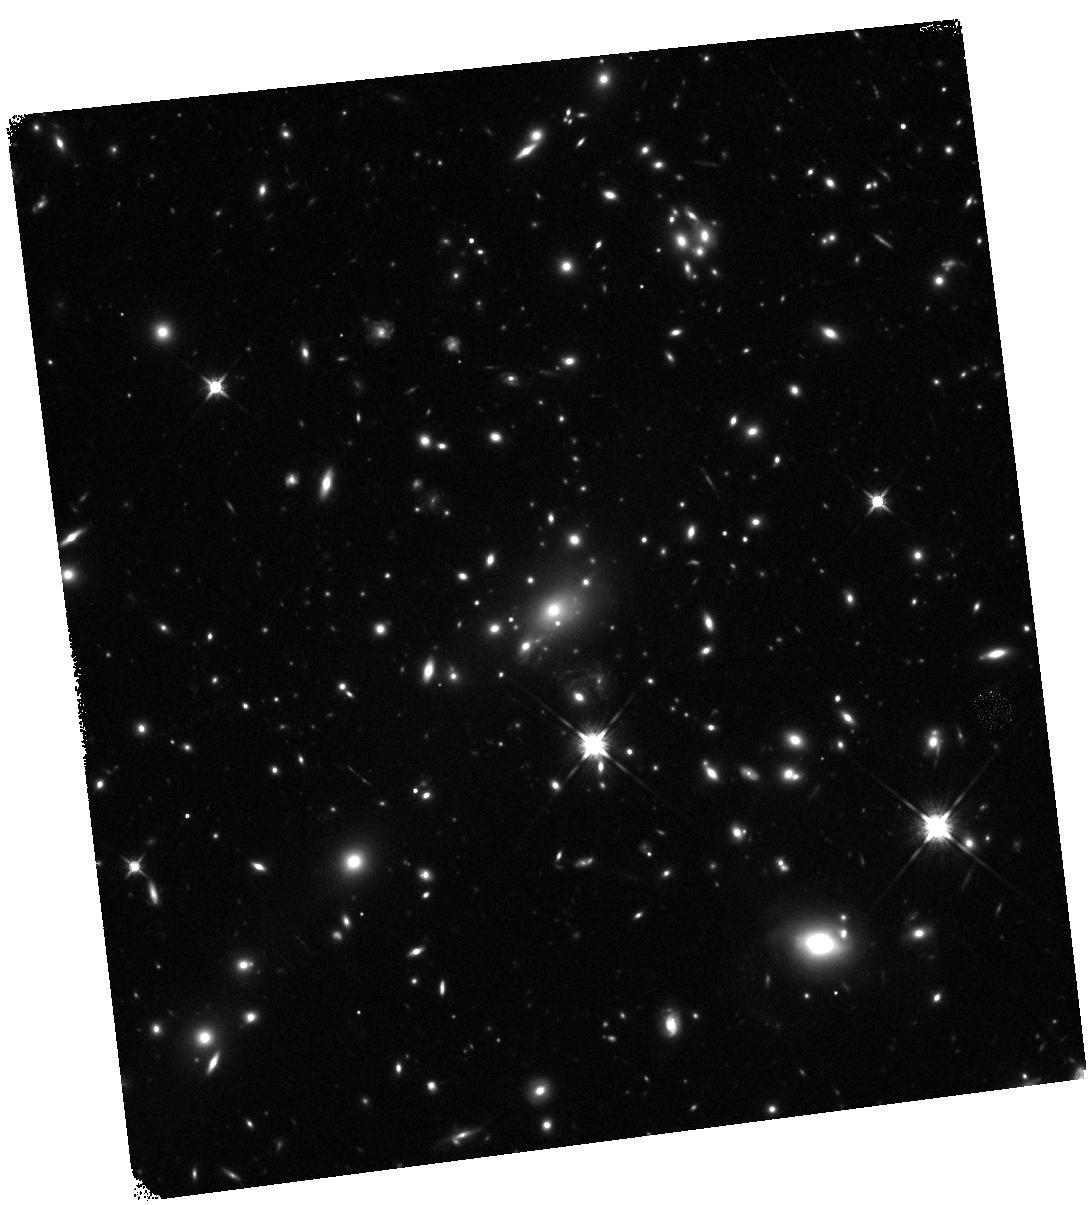
Target: MACS1149+2223. Instrument: WFC3/IR. Filter: F140W. Exposure: 22 min. Observation ID: hst_12068_b6_wfc3_ir_f140w_ibf5b6

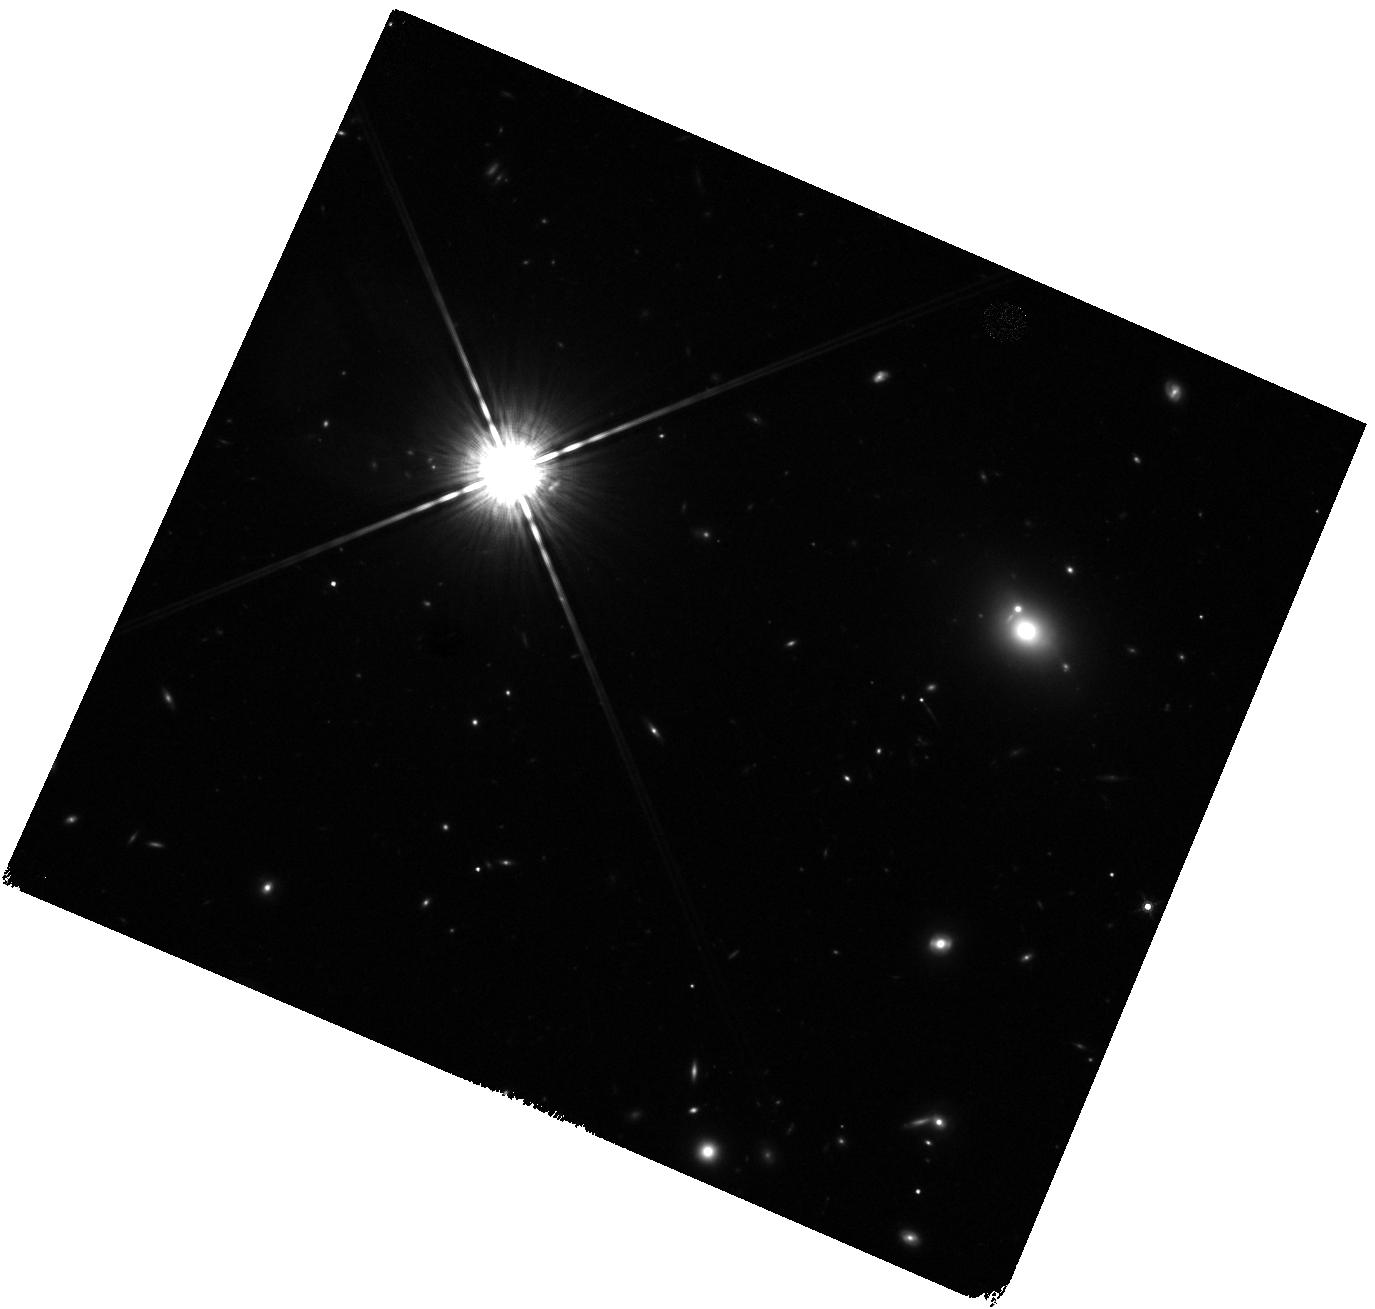
Target: MACS1149+2223-WFC3PAR2. Instrument: WFC3/IR. Filter: F160W. Exposure: 20 min. Observation ID: hst_12068_b0_wfc3_ir_f160w_ibf5b0

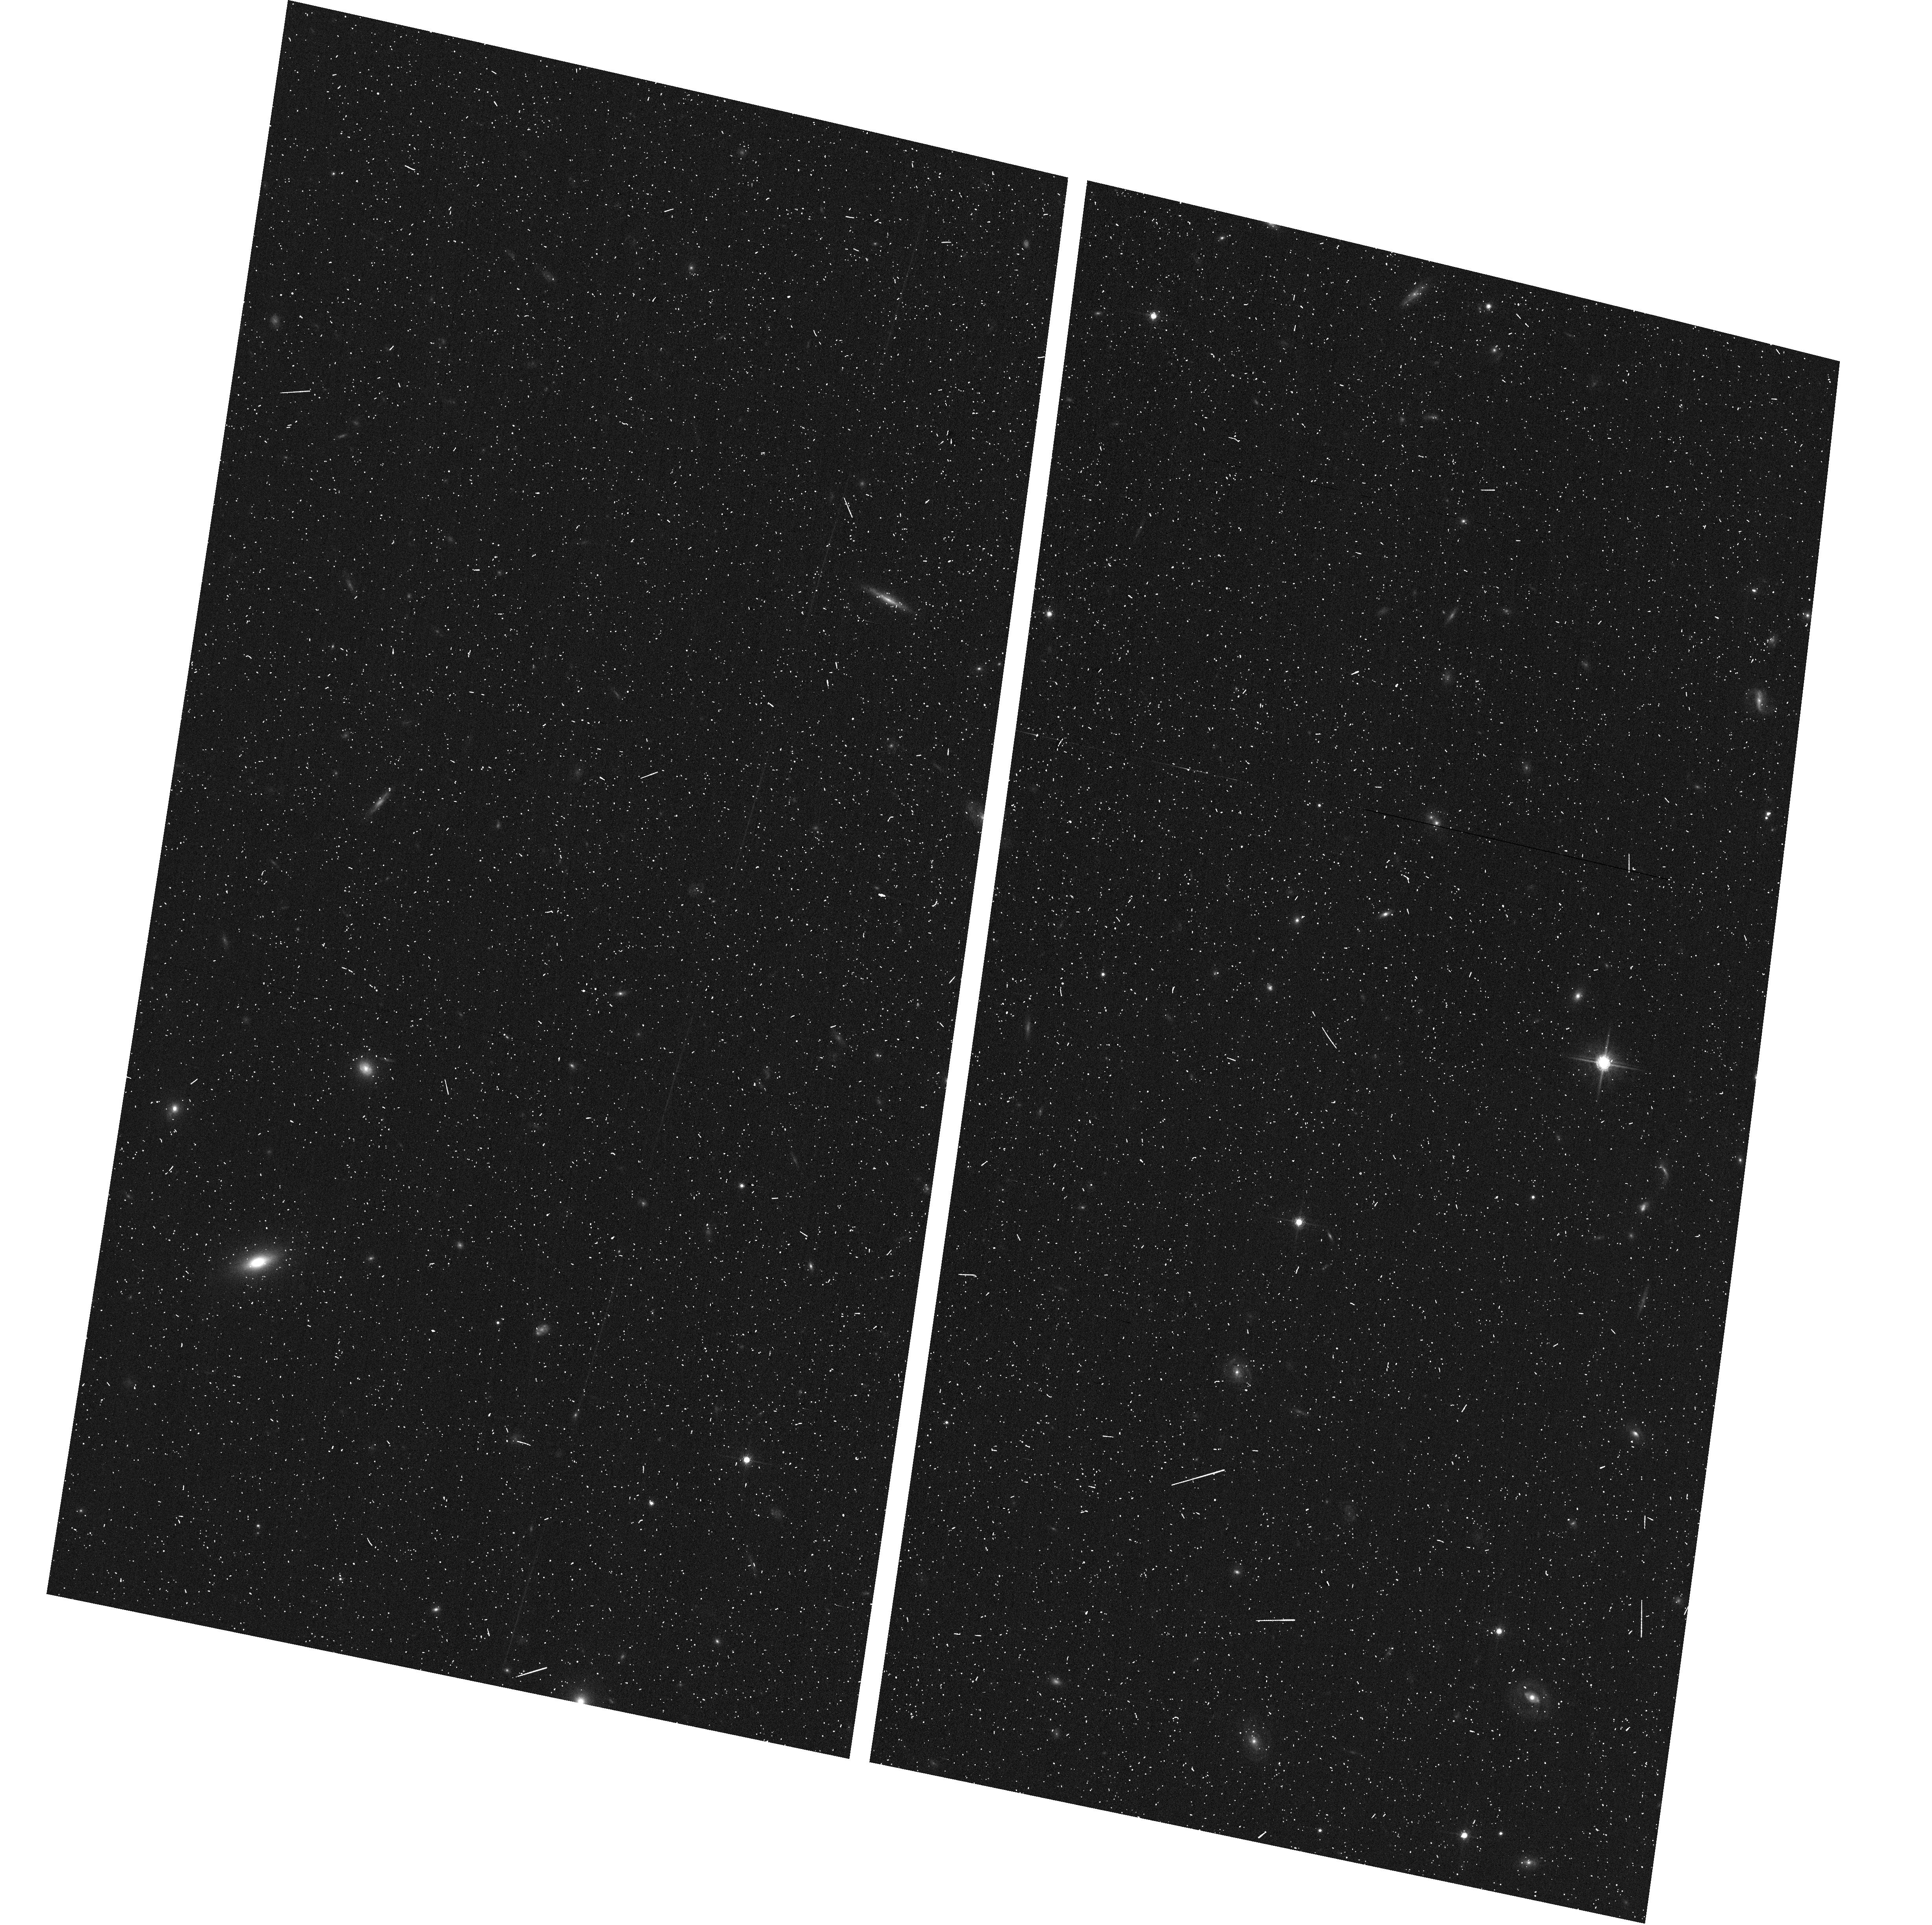
Target: MACS1149+2223-ACSPAR1. Instrument: ACS/WFC. Filter: F775W. Exposure: 6 min. Observation ID: hst_12068_a7_acs_wfc_f775w_jbf5a7

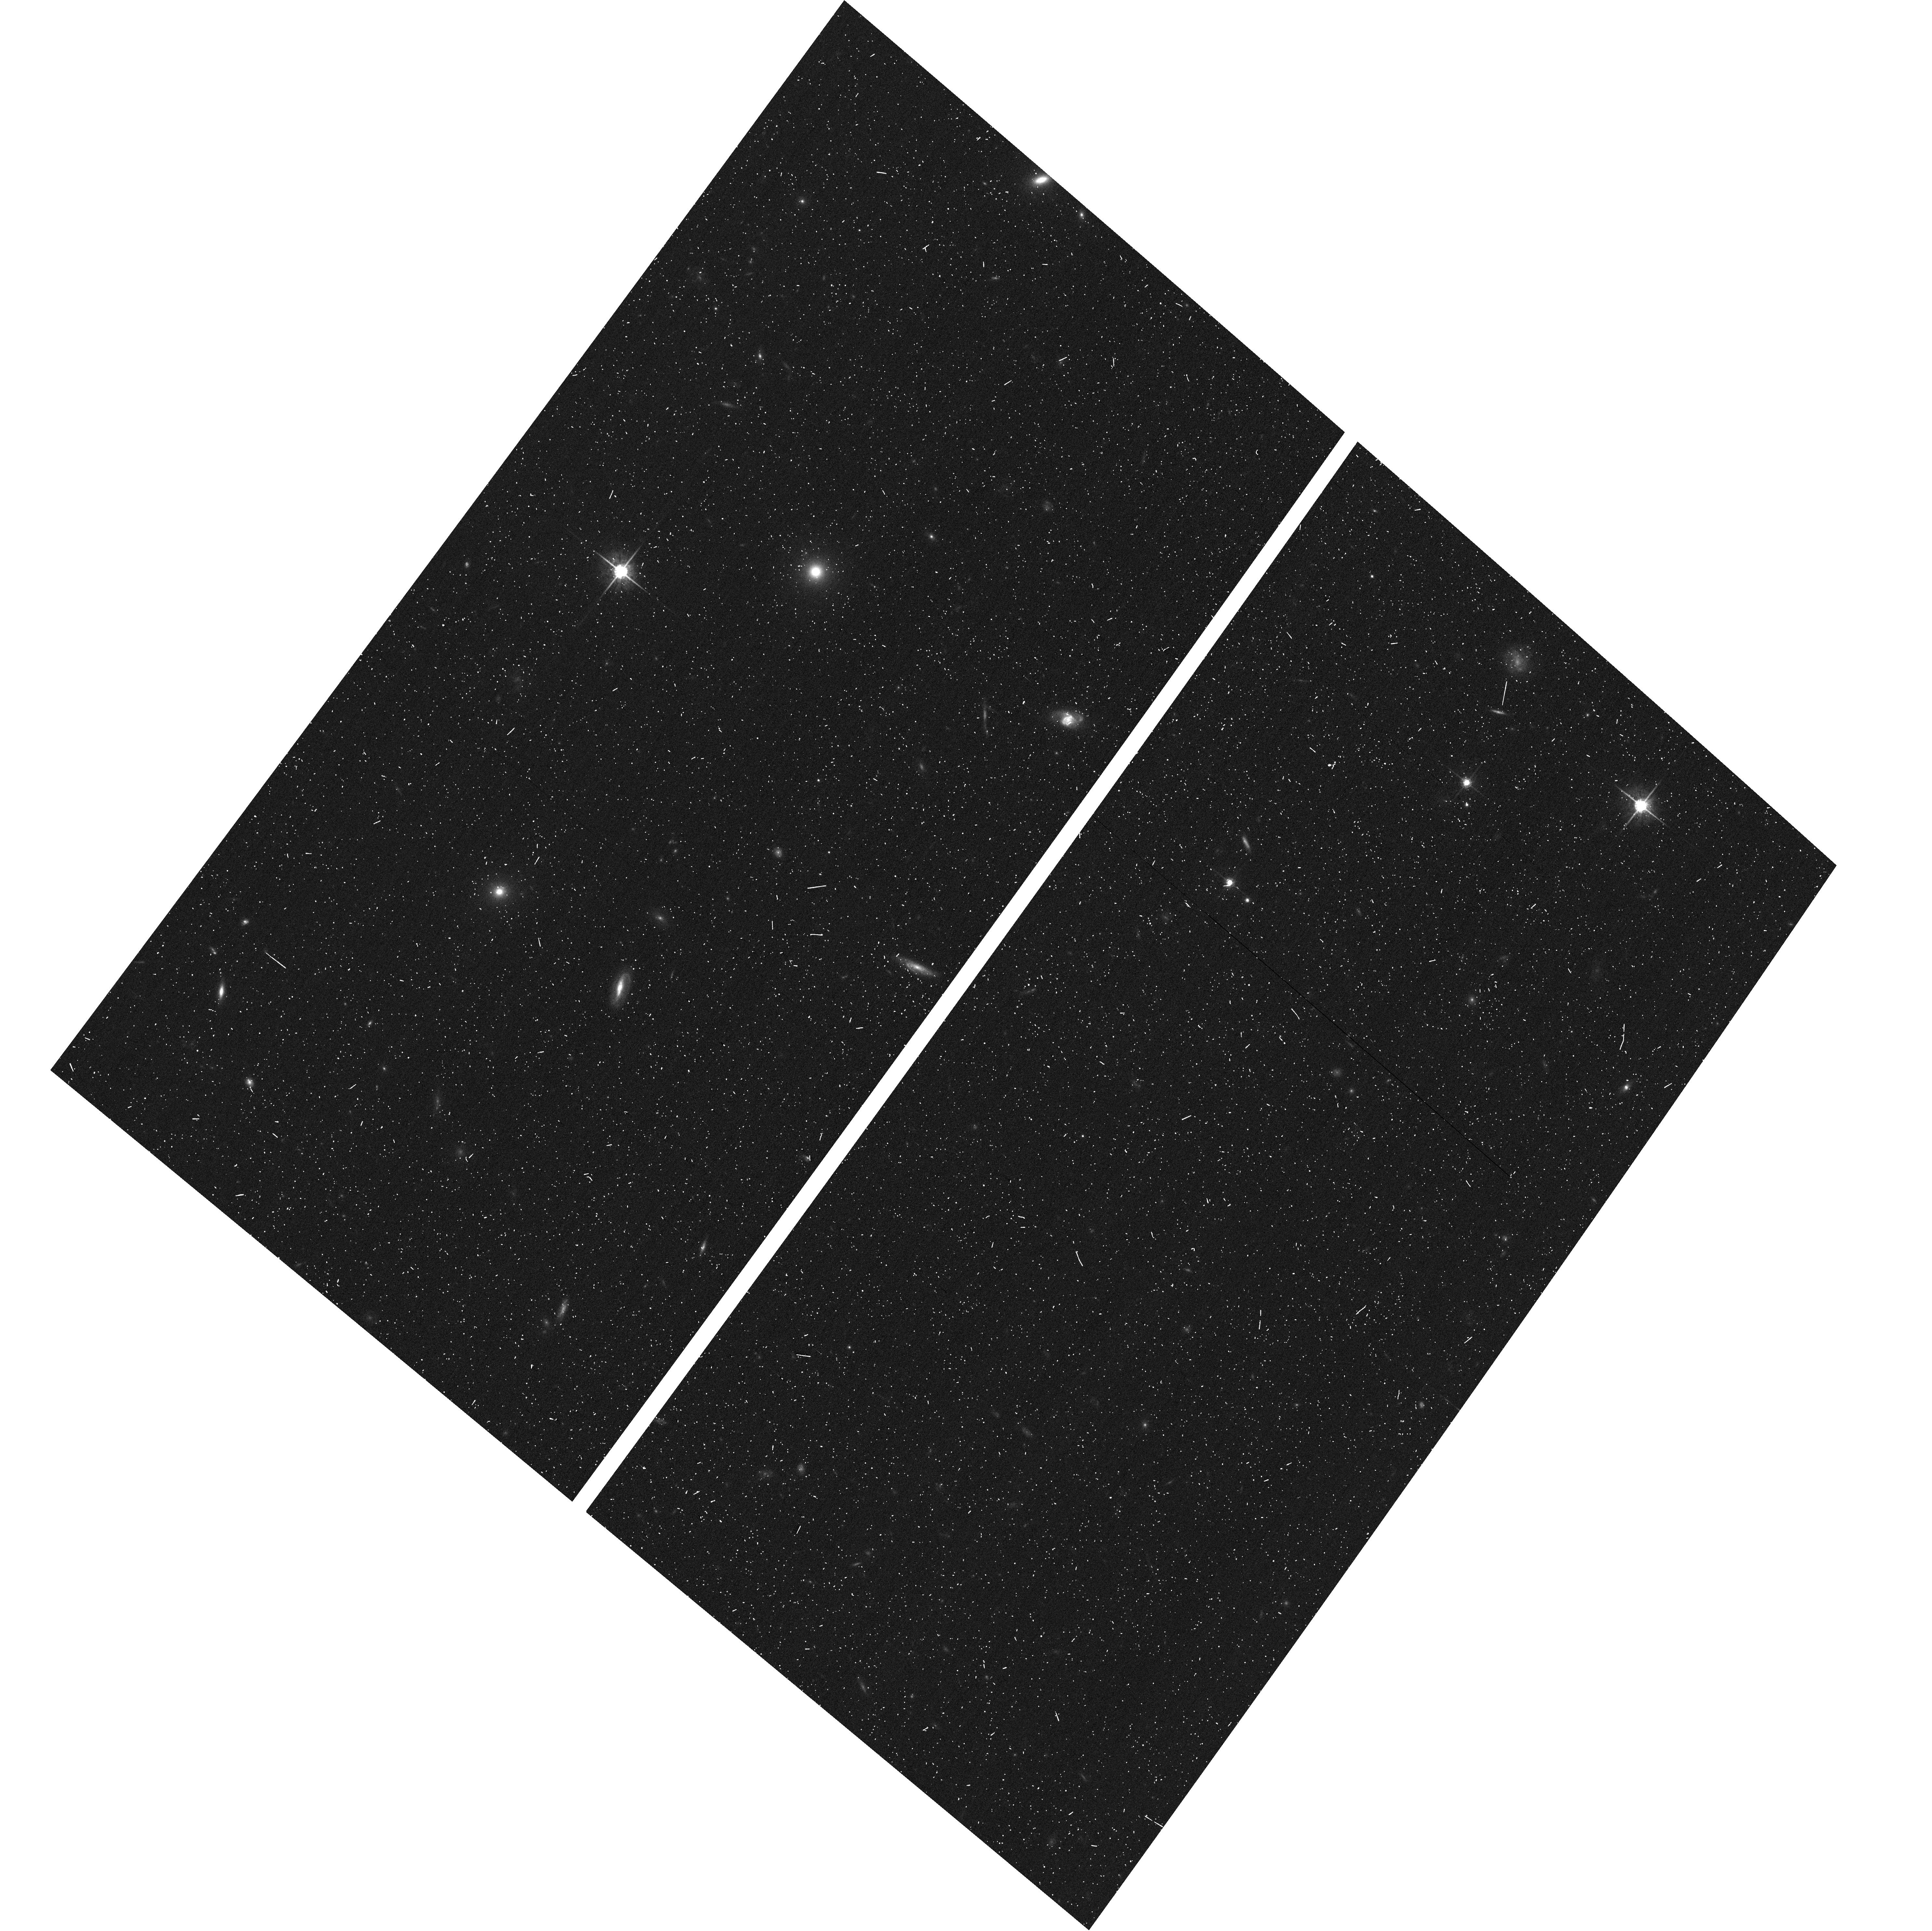
Target: MACS1149+2223-ACSPAR2. Instrument: ACS/WFC. Filter: F775W. Exposure: 6 min. Observation ID: hst_12068_b3_acs_wfc_f775w_jbf5b3

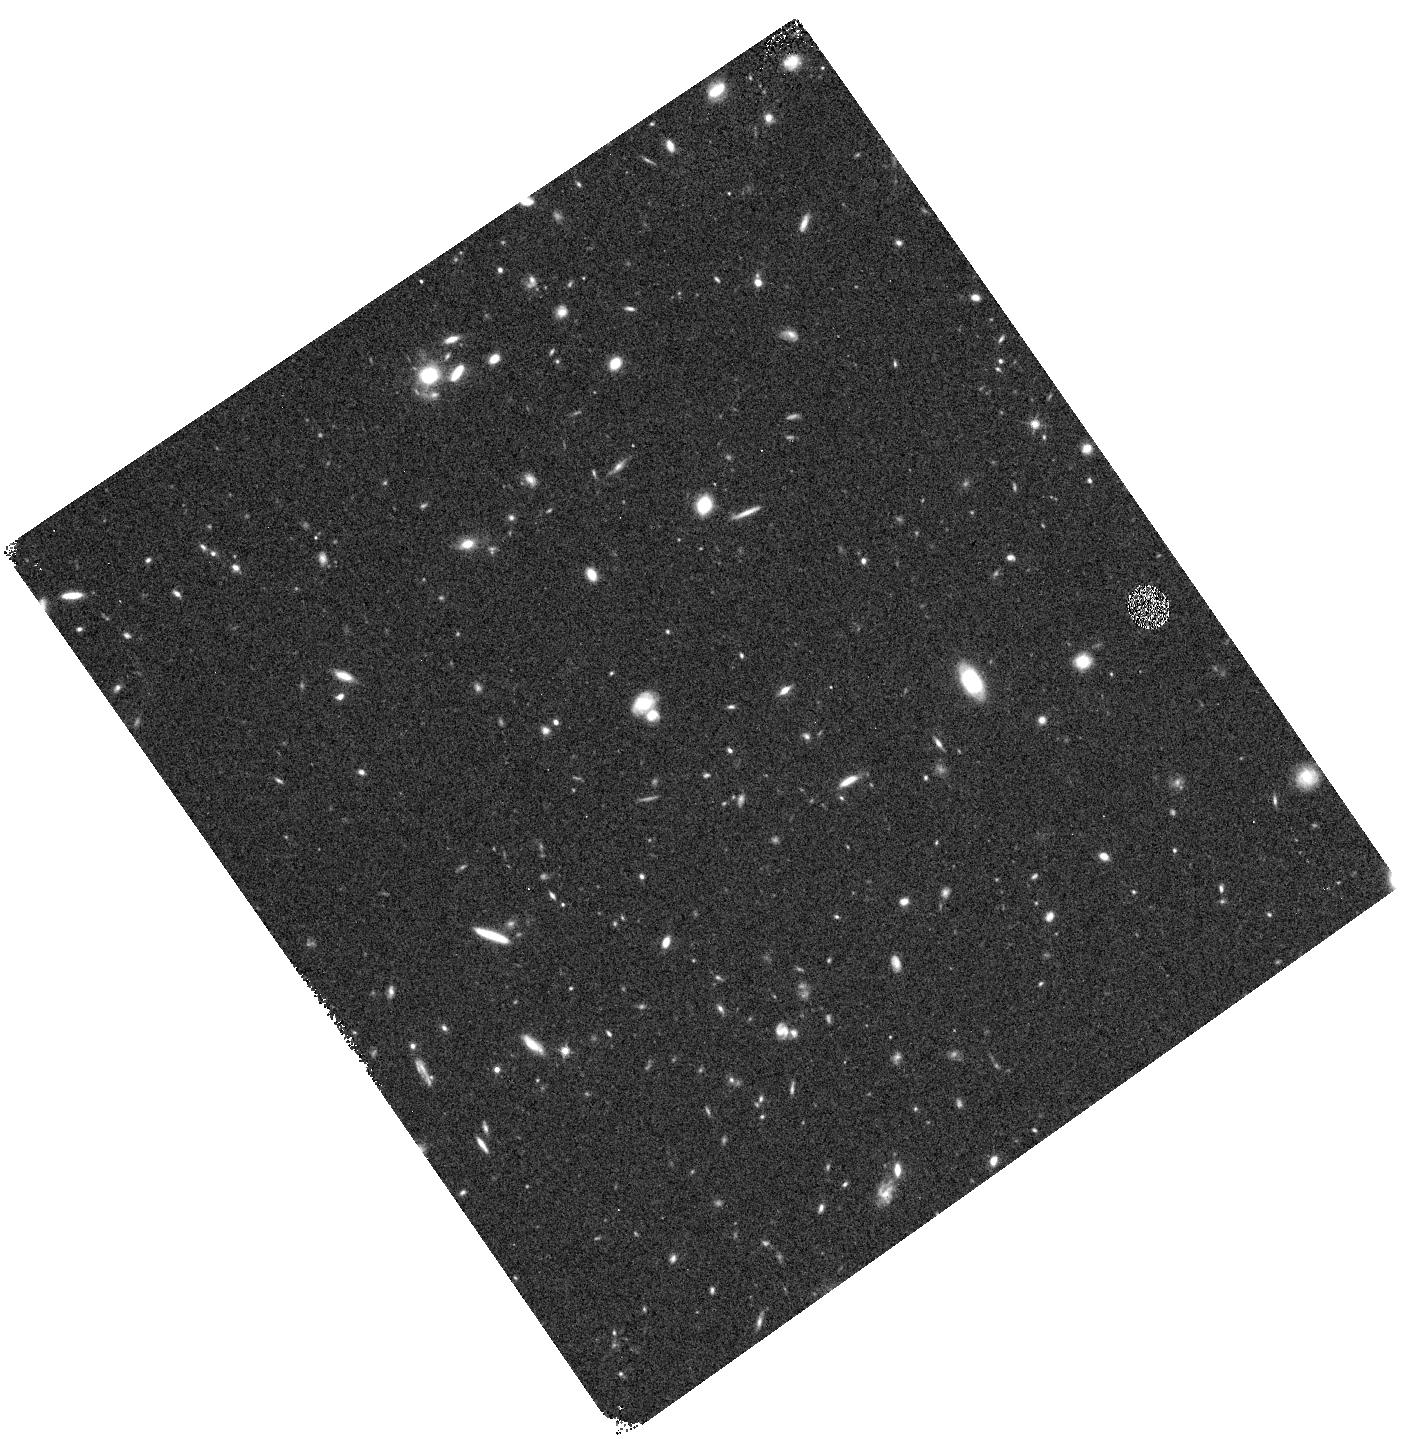
Target: MACS1149+2223-WFC3PAR1. Instrument: WFC3/IR. Filter: F125W. Exposure: 12 min. Observation ID: hst_12068_a0_wfc3_ir_f125w_ibf5a0

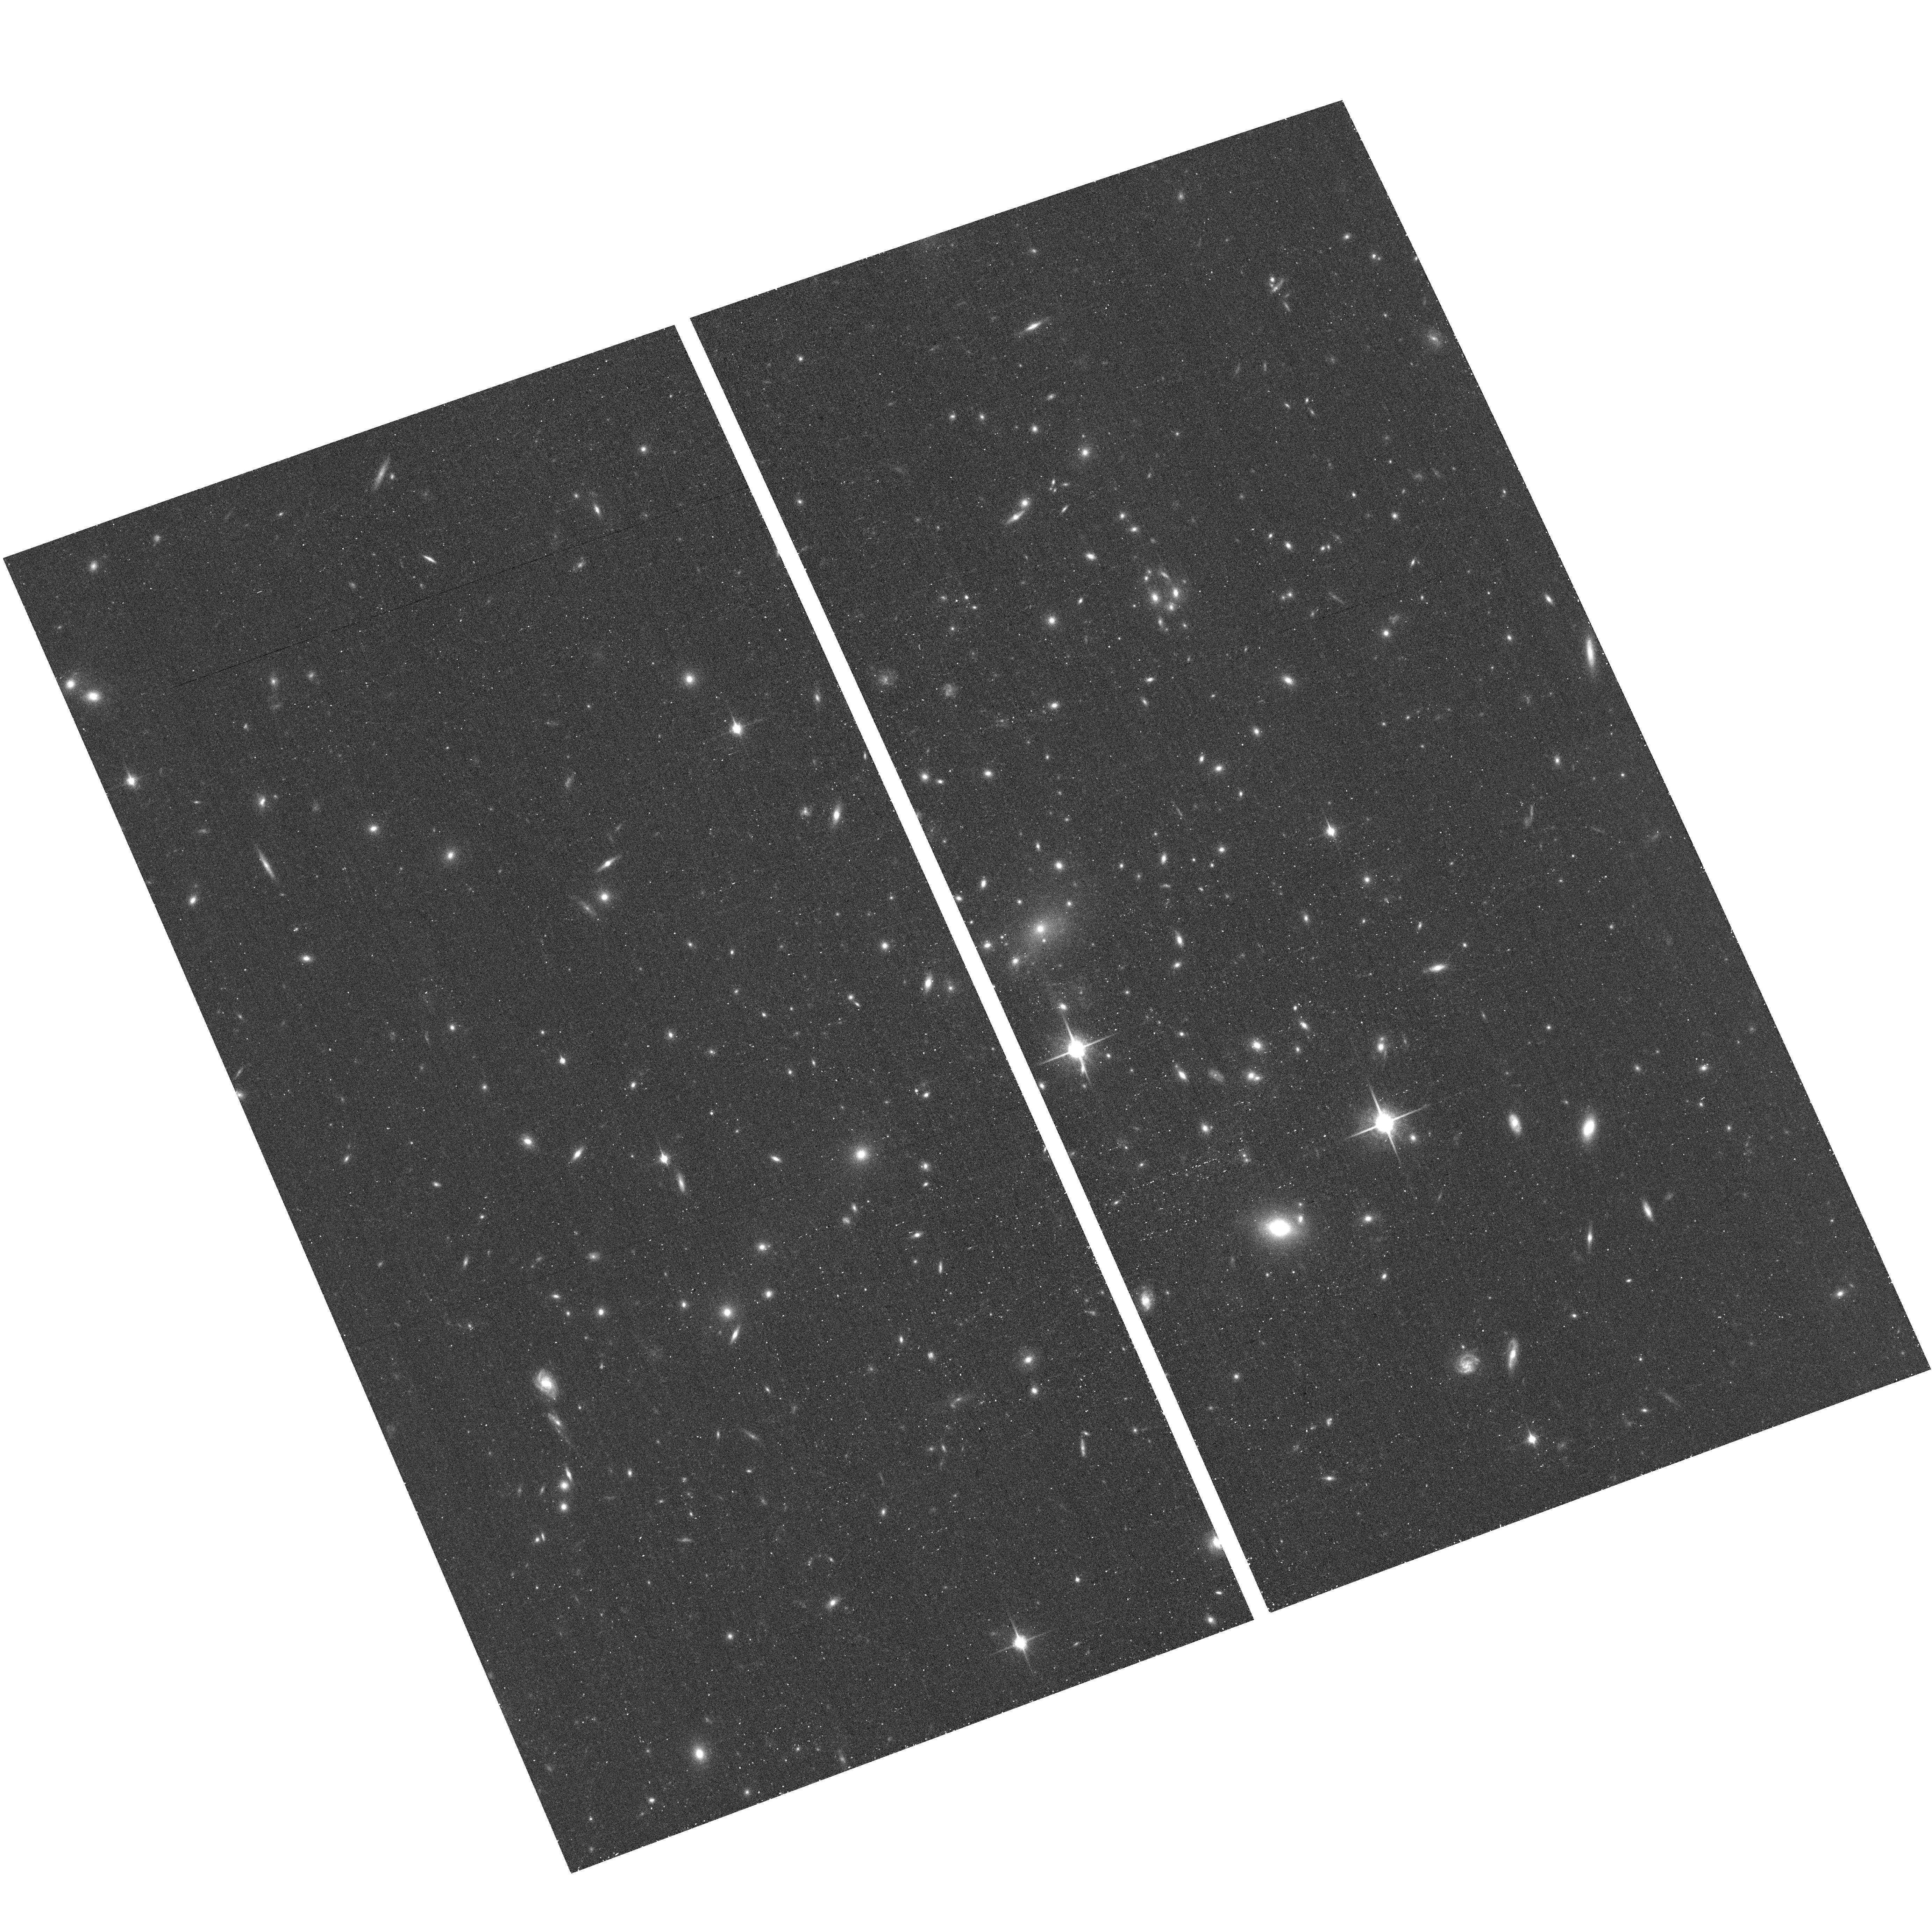
Target: MACS1149+2223. Instrument: ACS/WFC. Filter: F850LP. Exposure: 17 min. Observation ID: hst_12068_b0_acs_wfc_f850lp_jbf5b0

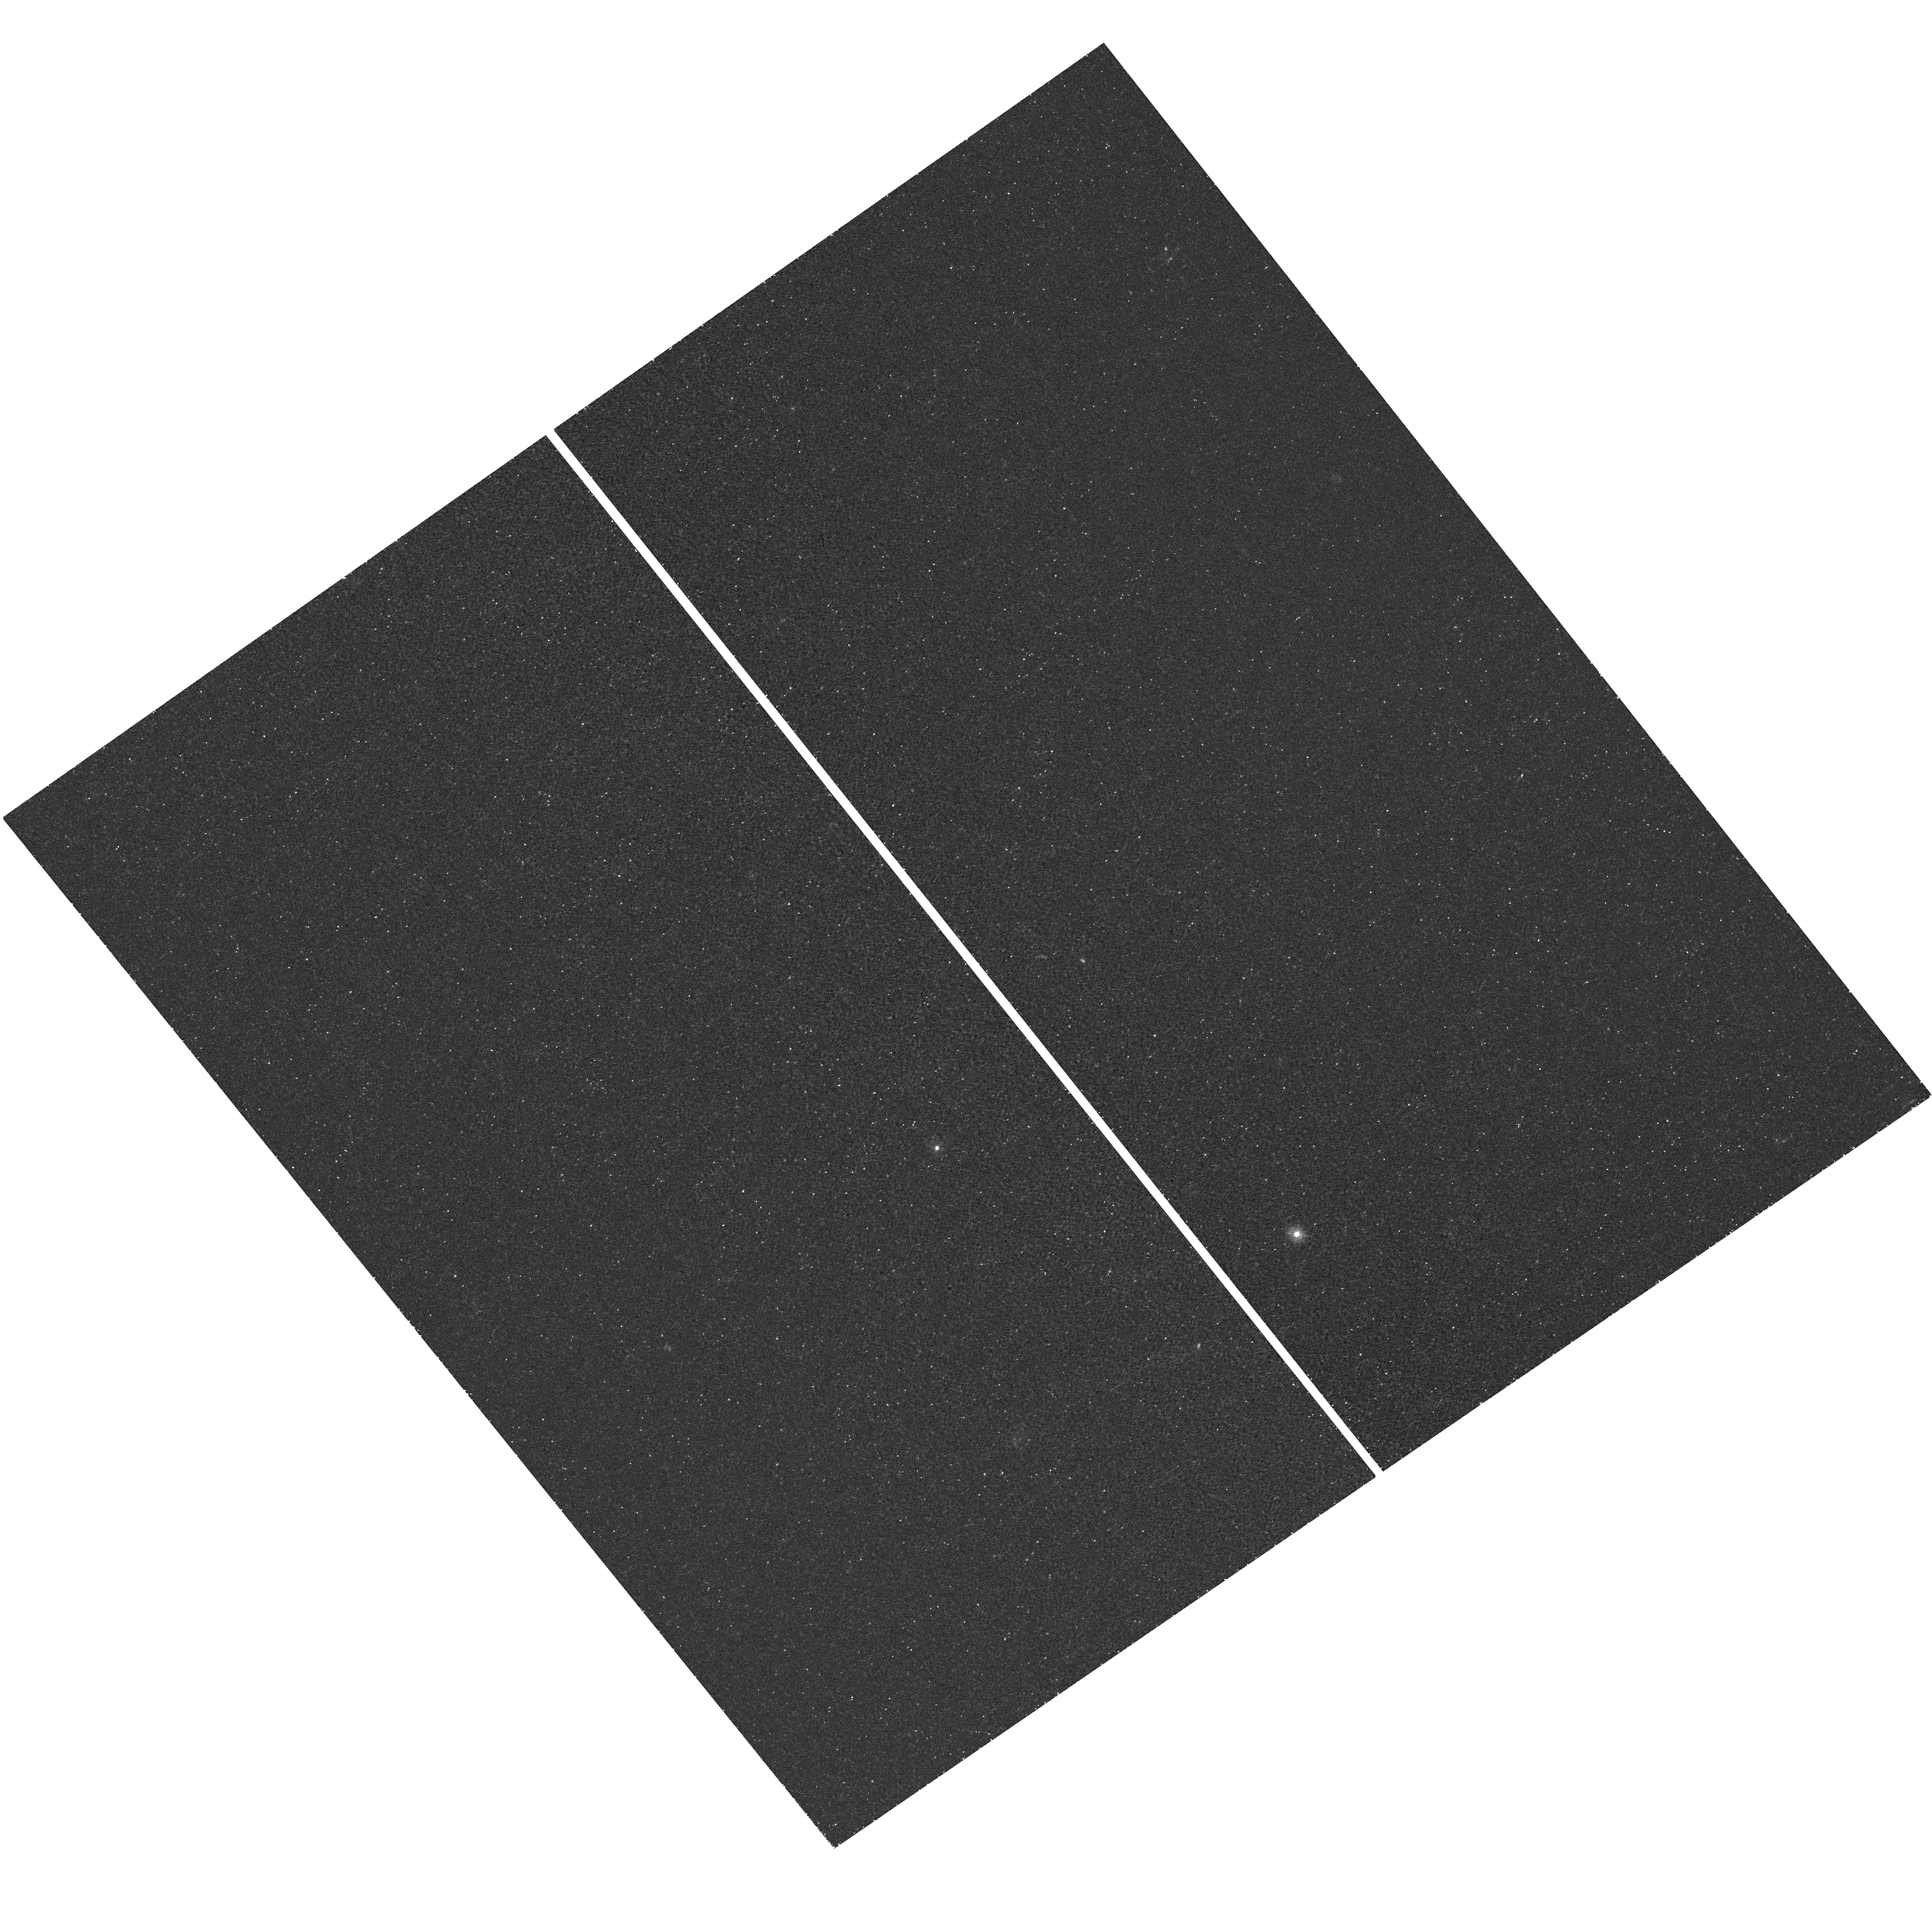
Target: MACS1149+2223. Instrument: WFC3/UVIS. Filter: F275W. Exposure: 20 min. Observation ID: hst_12068_a6_wfc3_uvis_f275w_ibf5a6

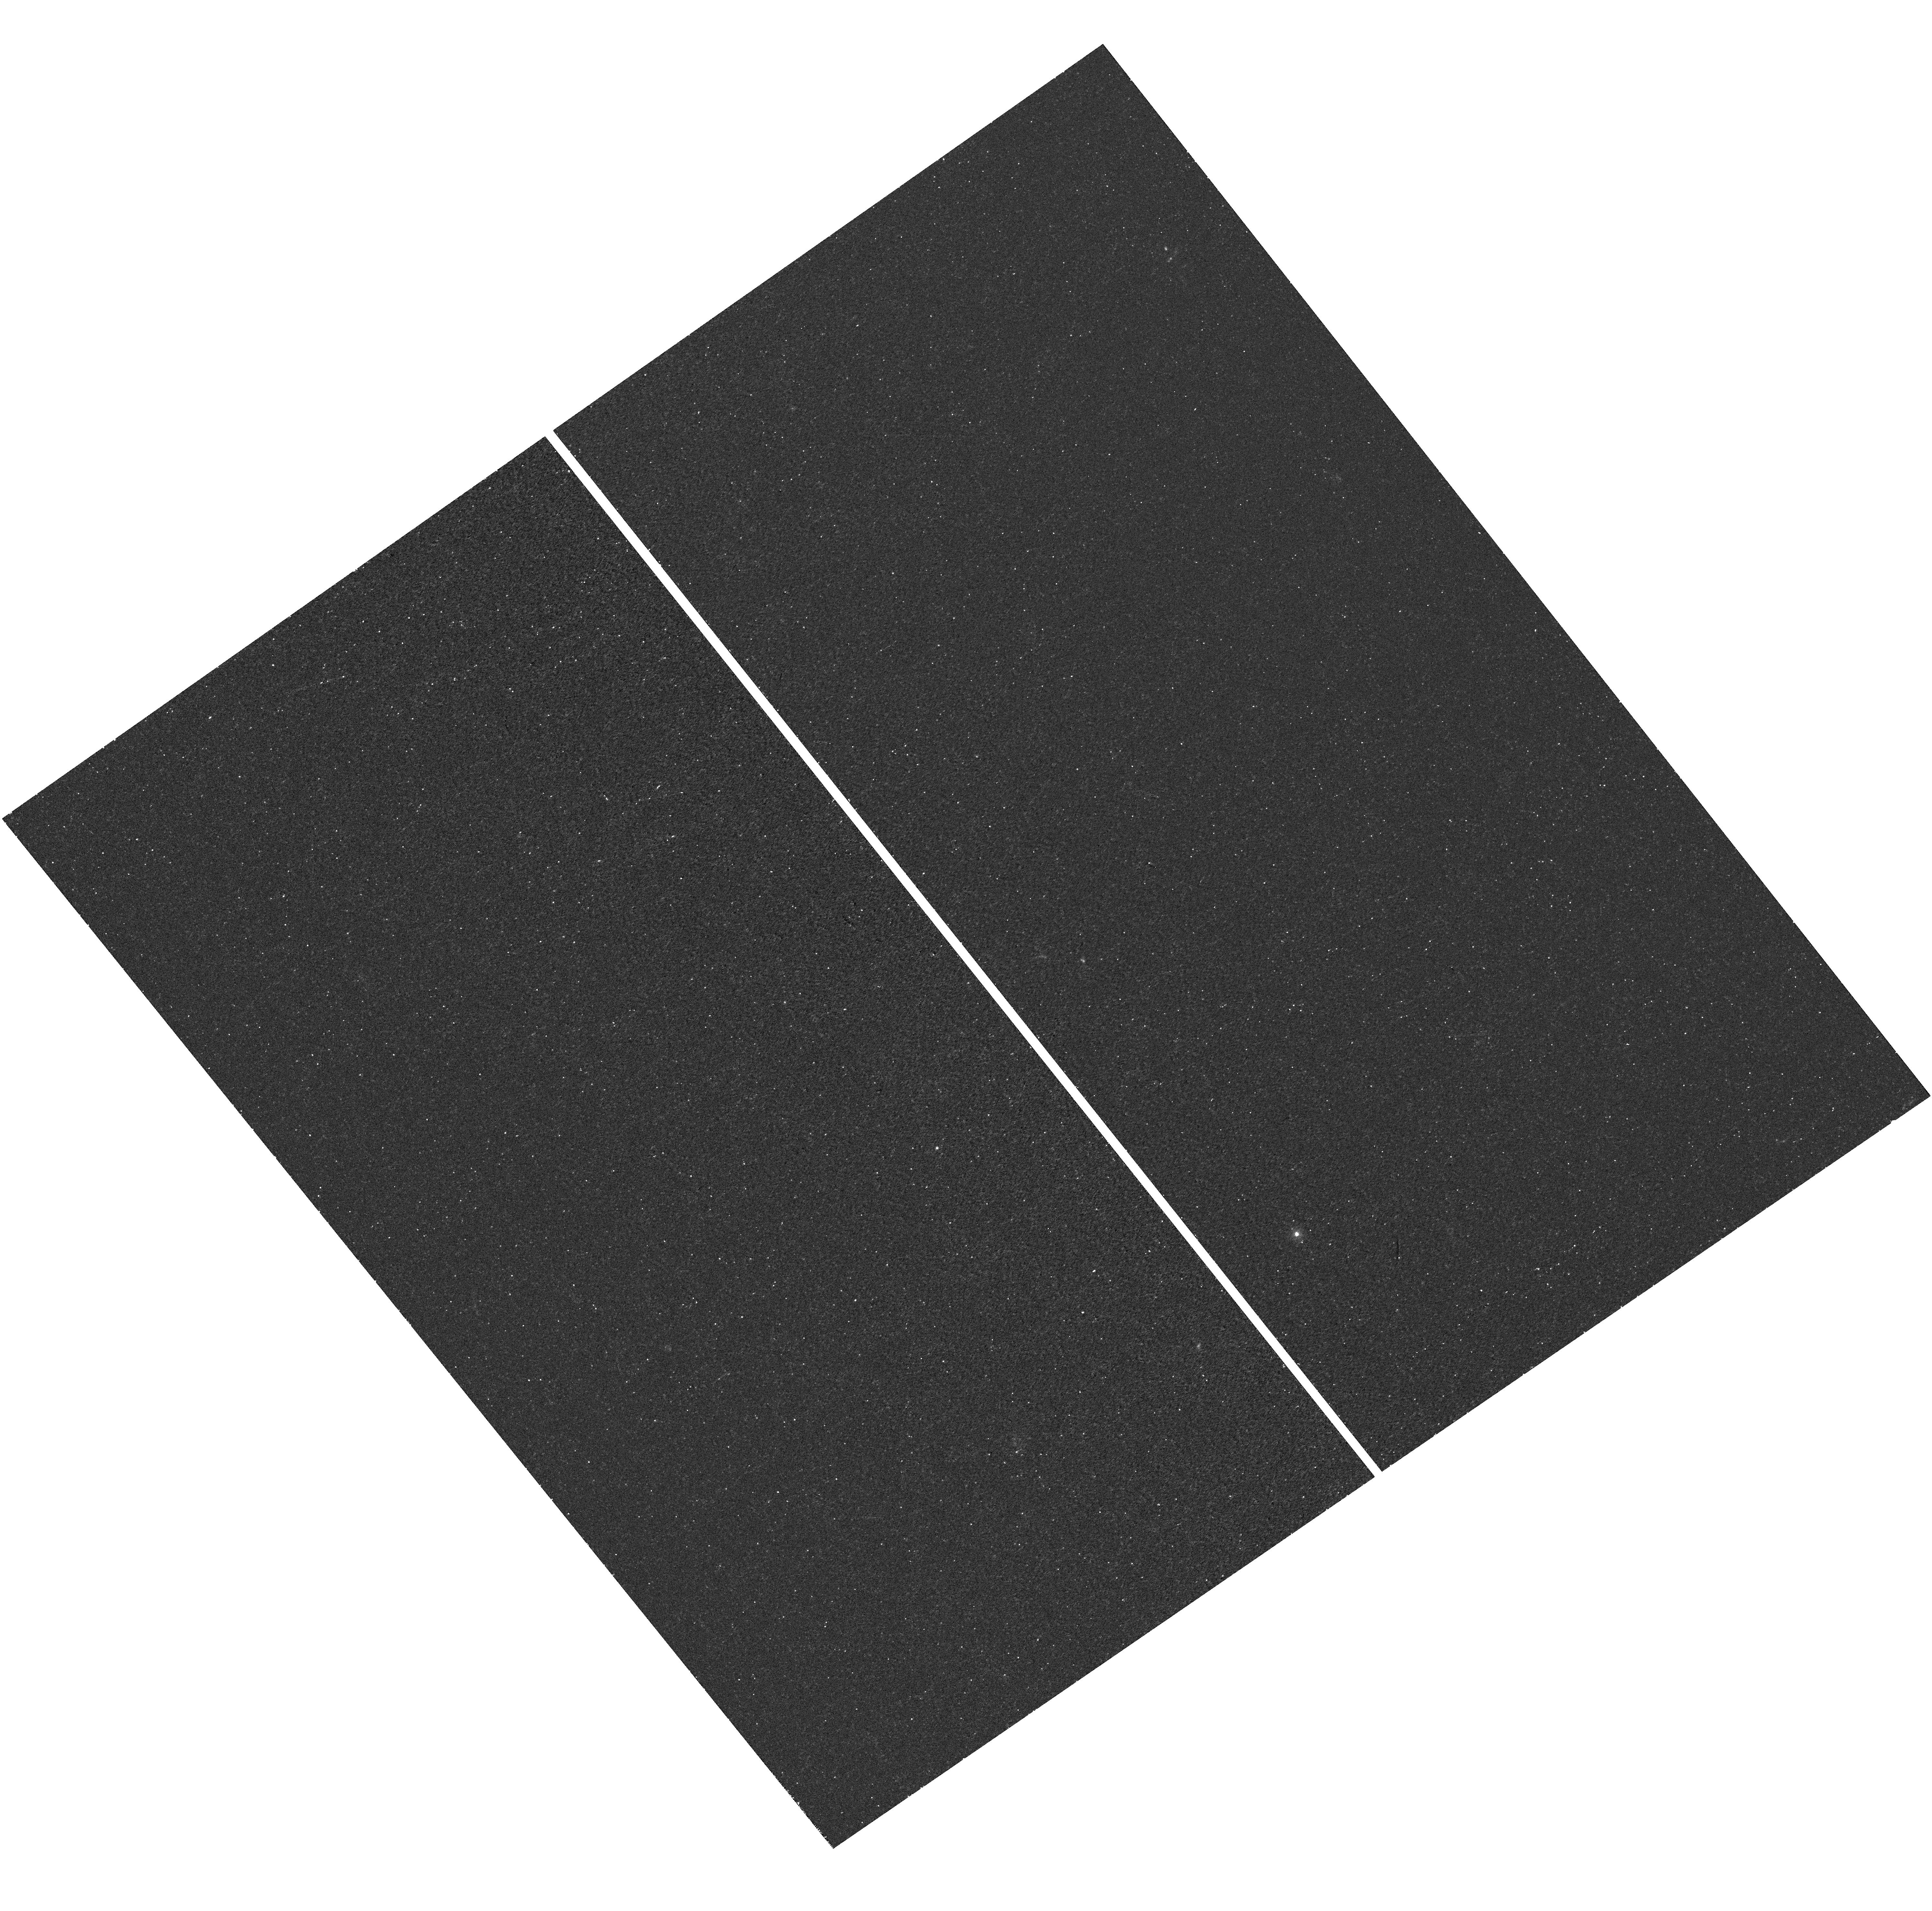
Target: MACS1149+2223. Instrument: WFC3/UVIS. Filter: F225W. Exposure: 20 min. Observation ID: hst_12068_a6_wfc3_uvis_f225w_ibf5a6

Through a Lens, Darkly - New Constraints on the Fundamental Components of the Cosmos (PI: Postman, Marc)

As the most massive objects in the universe, galaxy clusters represent important signposts in our story of structure evolution, and are the ultimate telescopic lenses, placing gravitationally lensed galaxies from the earliest epochs in comfortable reach for careful study. We take full advantage of the refurbished ACS and WFC3 cameras to deliver deep 14-filter images of 25 carefully chosen clusters. These will enable us to address timely and substantive questions about dark matter, dark energy, and galaxy evolution well beyond z=7. These X-ray clusters are chosen to be free of lensing bias and to span a wide range of redshift and mass. By combining strong and weak lensing, we will obtain the definitive mass profile of relaxed clusters to confront the distinctive prediction of the standard LambdaCDM model. Detailed maps of internal structure will be enabled by ~1, 000 new multiply-imaged lensed sources to AB=26, all with precise (2% x (1+z)) photometric redshift measurements, thanks to WFC3's UV and IR coverage. A supernovae search in parallel (with low magnification uncertainties) will extend the Hubble diagram of SN1a to z>1.5, testing the constancy of dark energy with time and probing progenitor evolution. Our homogeneous panchromatic deep imaging of this cluster sample will constitute a vast legacy archive for studies of the formation and evolution of structure.